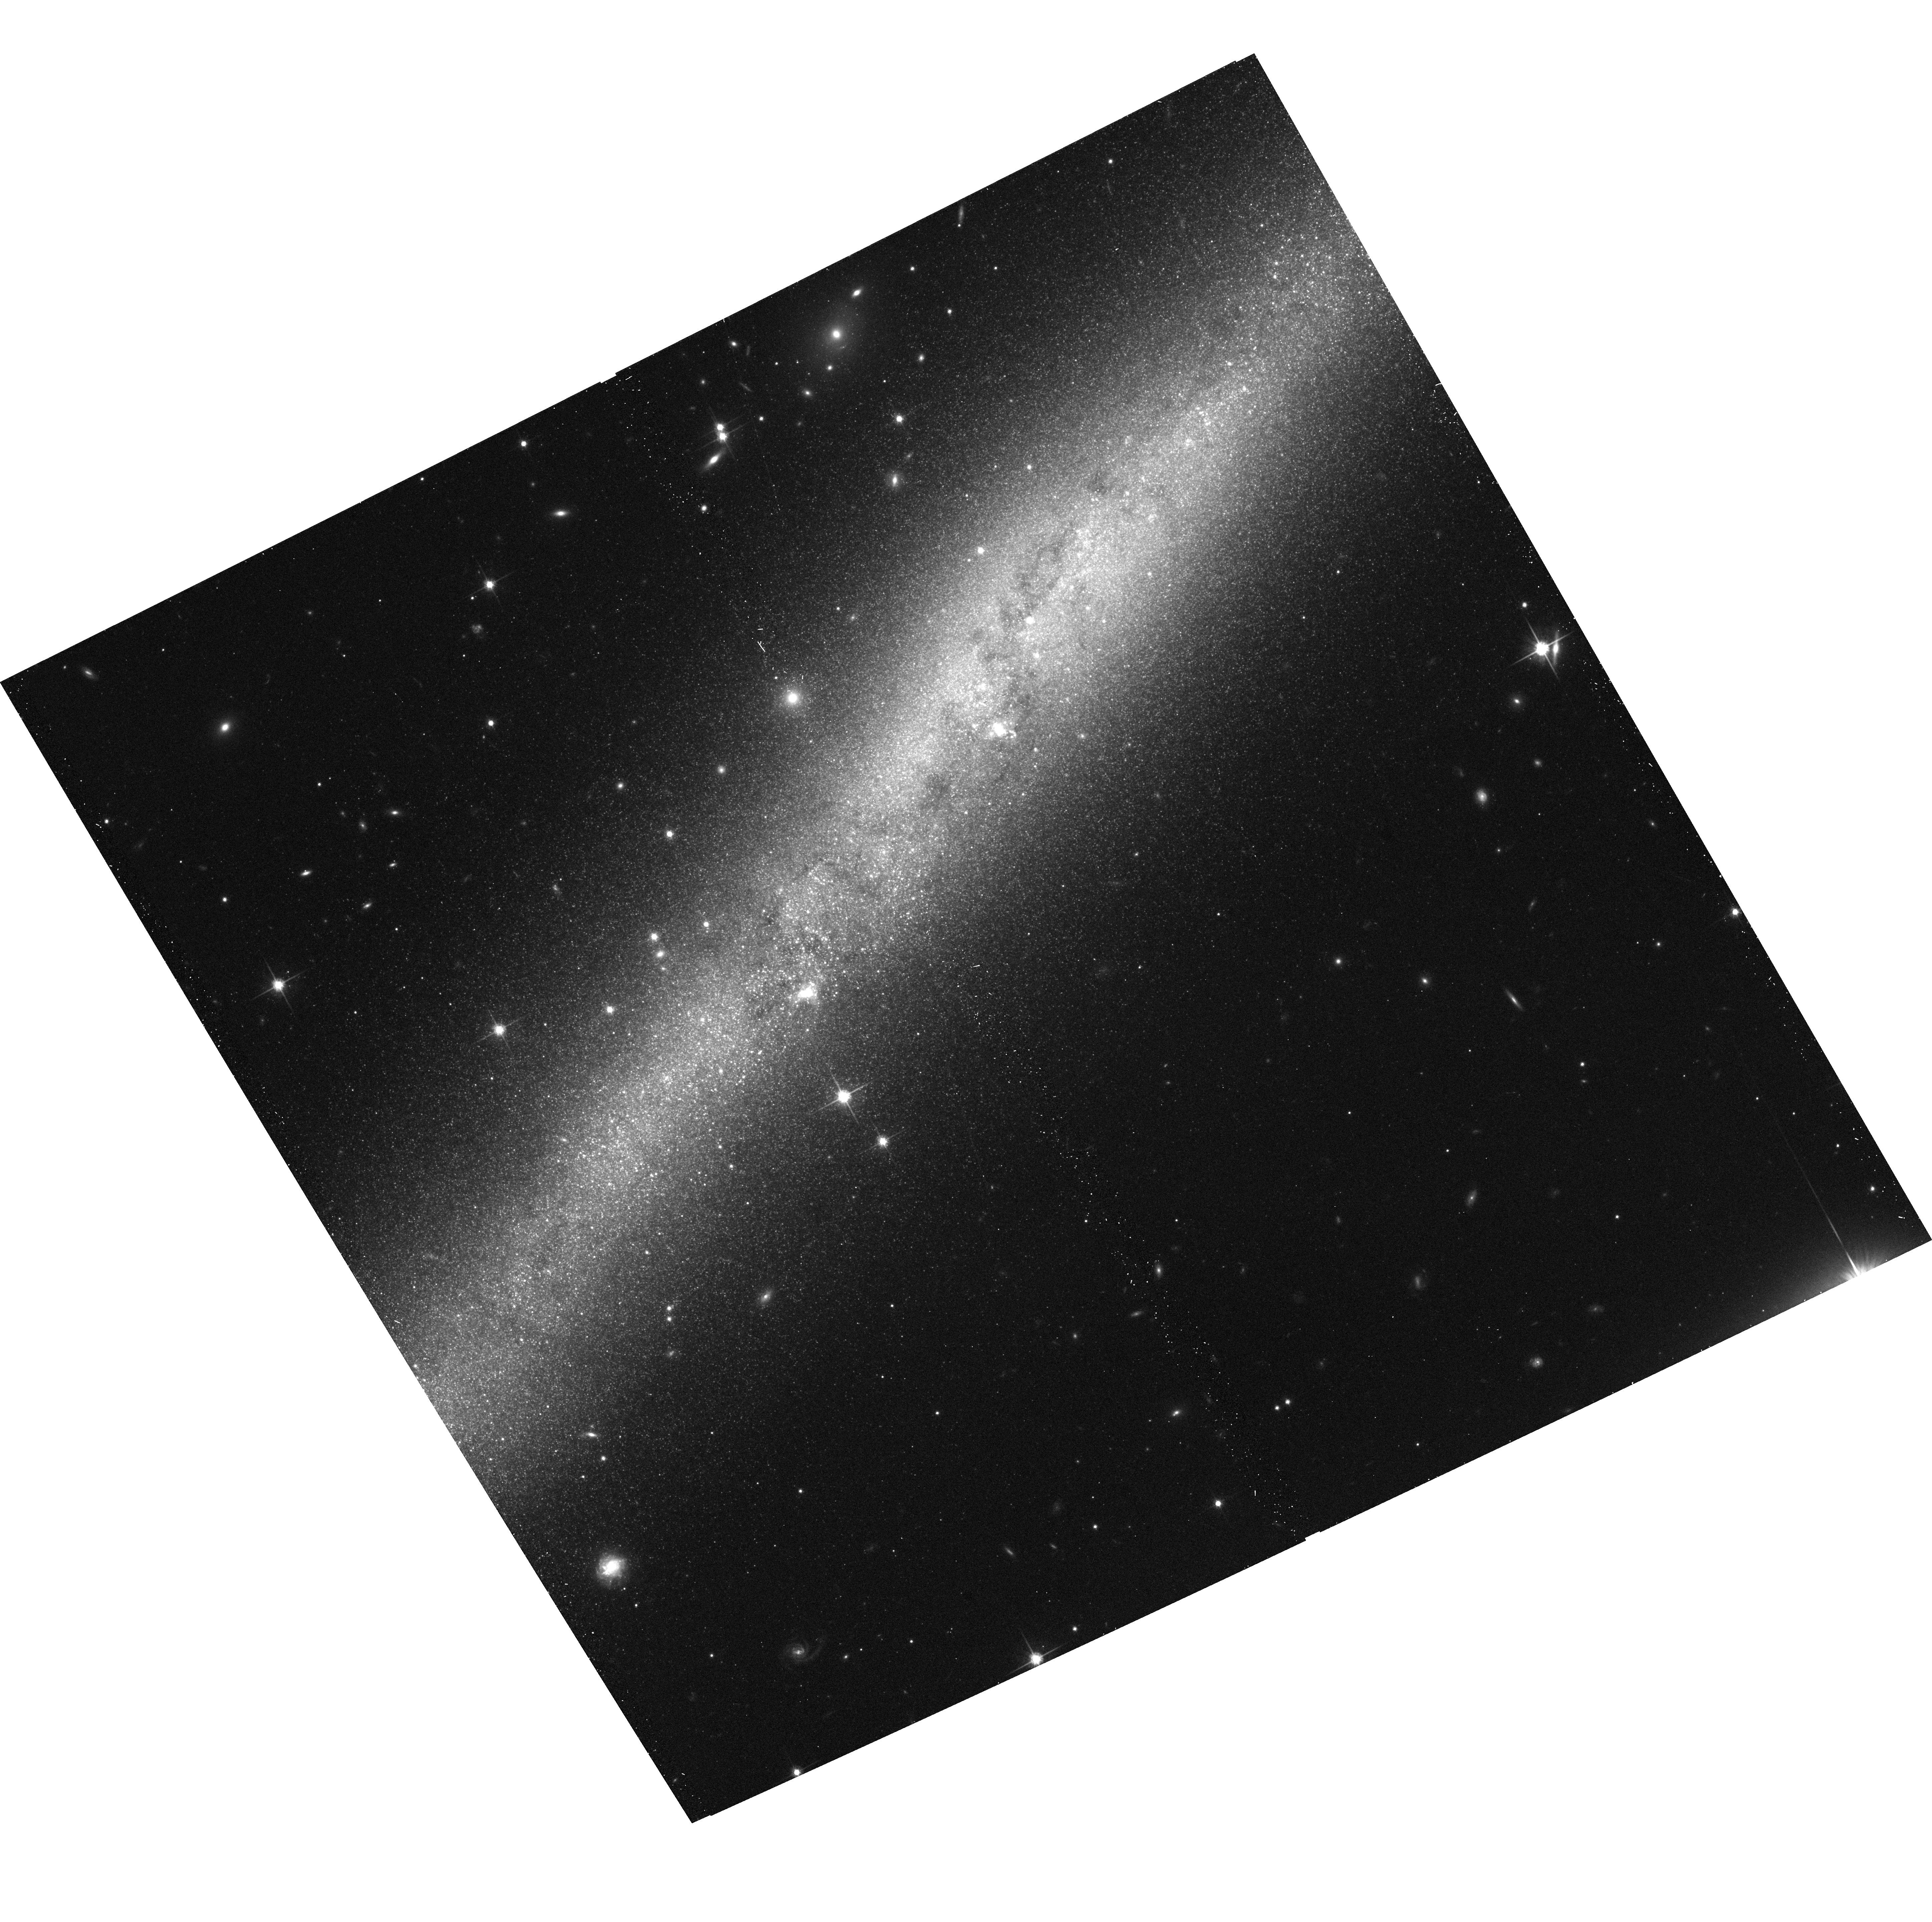
Target: IC5052. Instrument: ACS/WFC. Filter: F814W. Exposure: 12 min. Observation ID: hst_9765_39_acs_wfc_f814w_j8r339

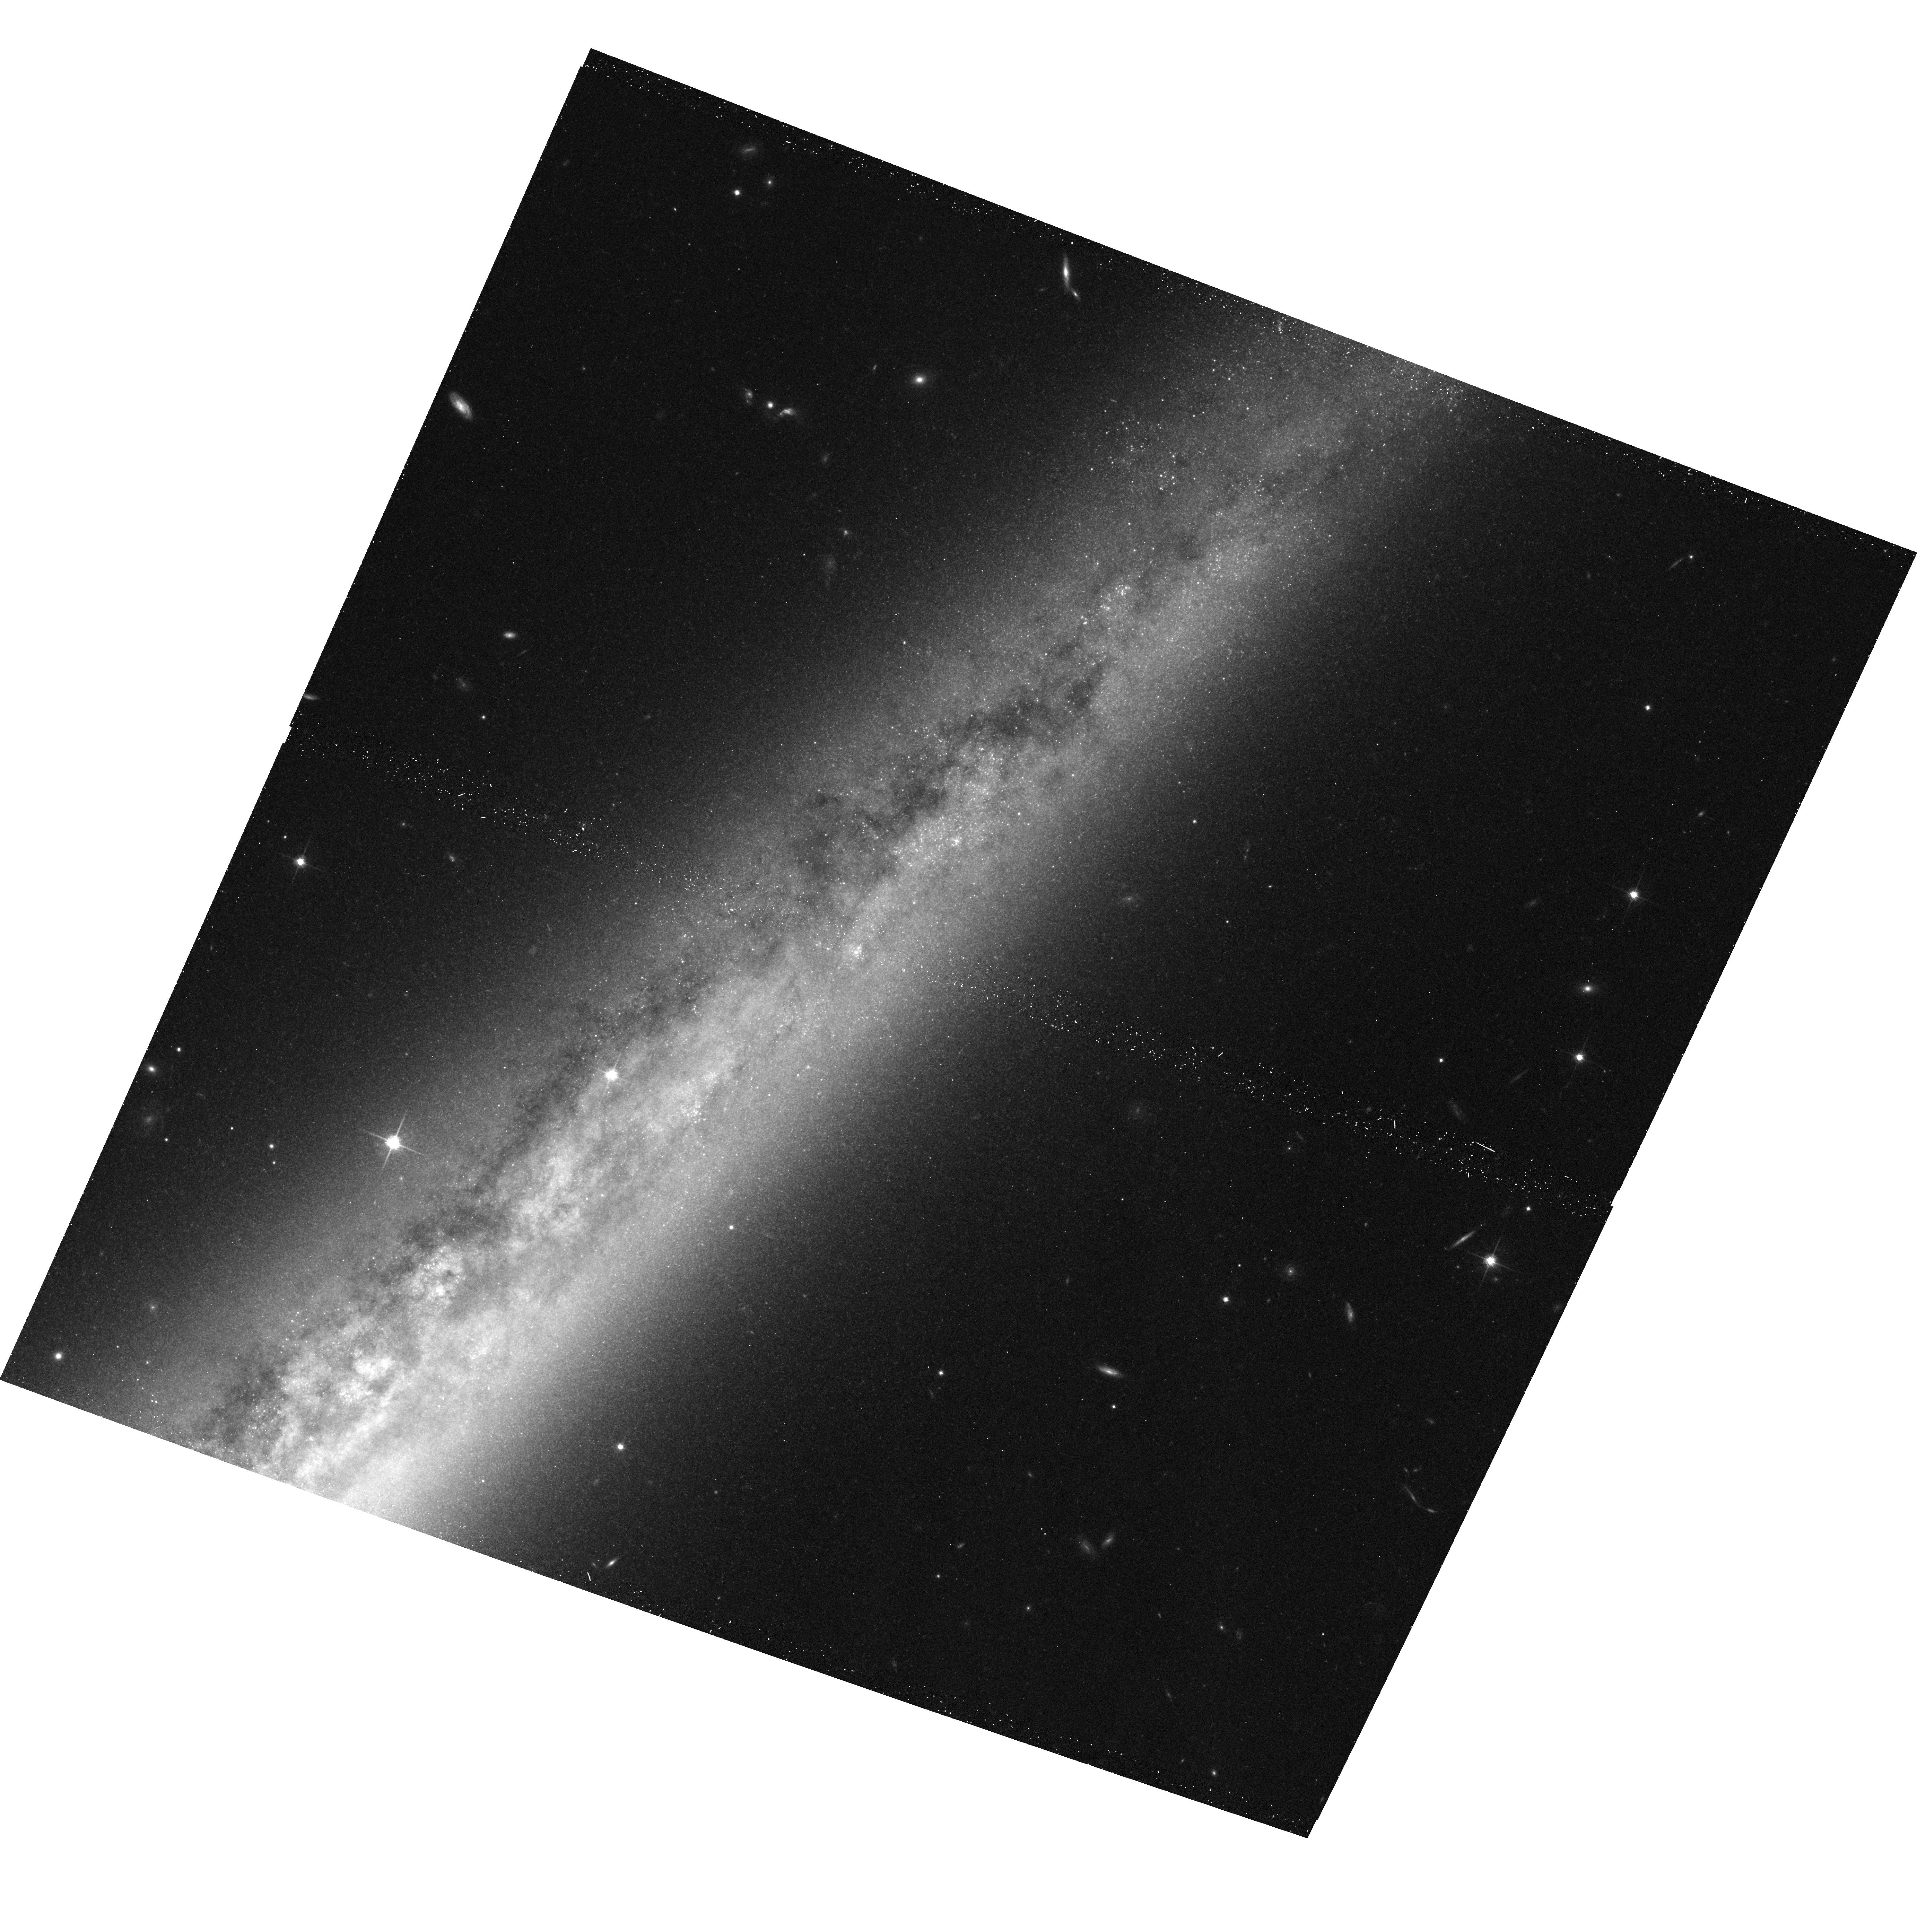
Target: NGC4565. Instrument: ACS/WFC. Filter: F814W. Exposure: 12 min. Observation ID: hst_9765_29_acs_wfc_f814w_j8r329

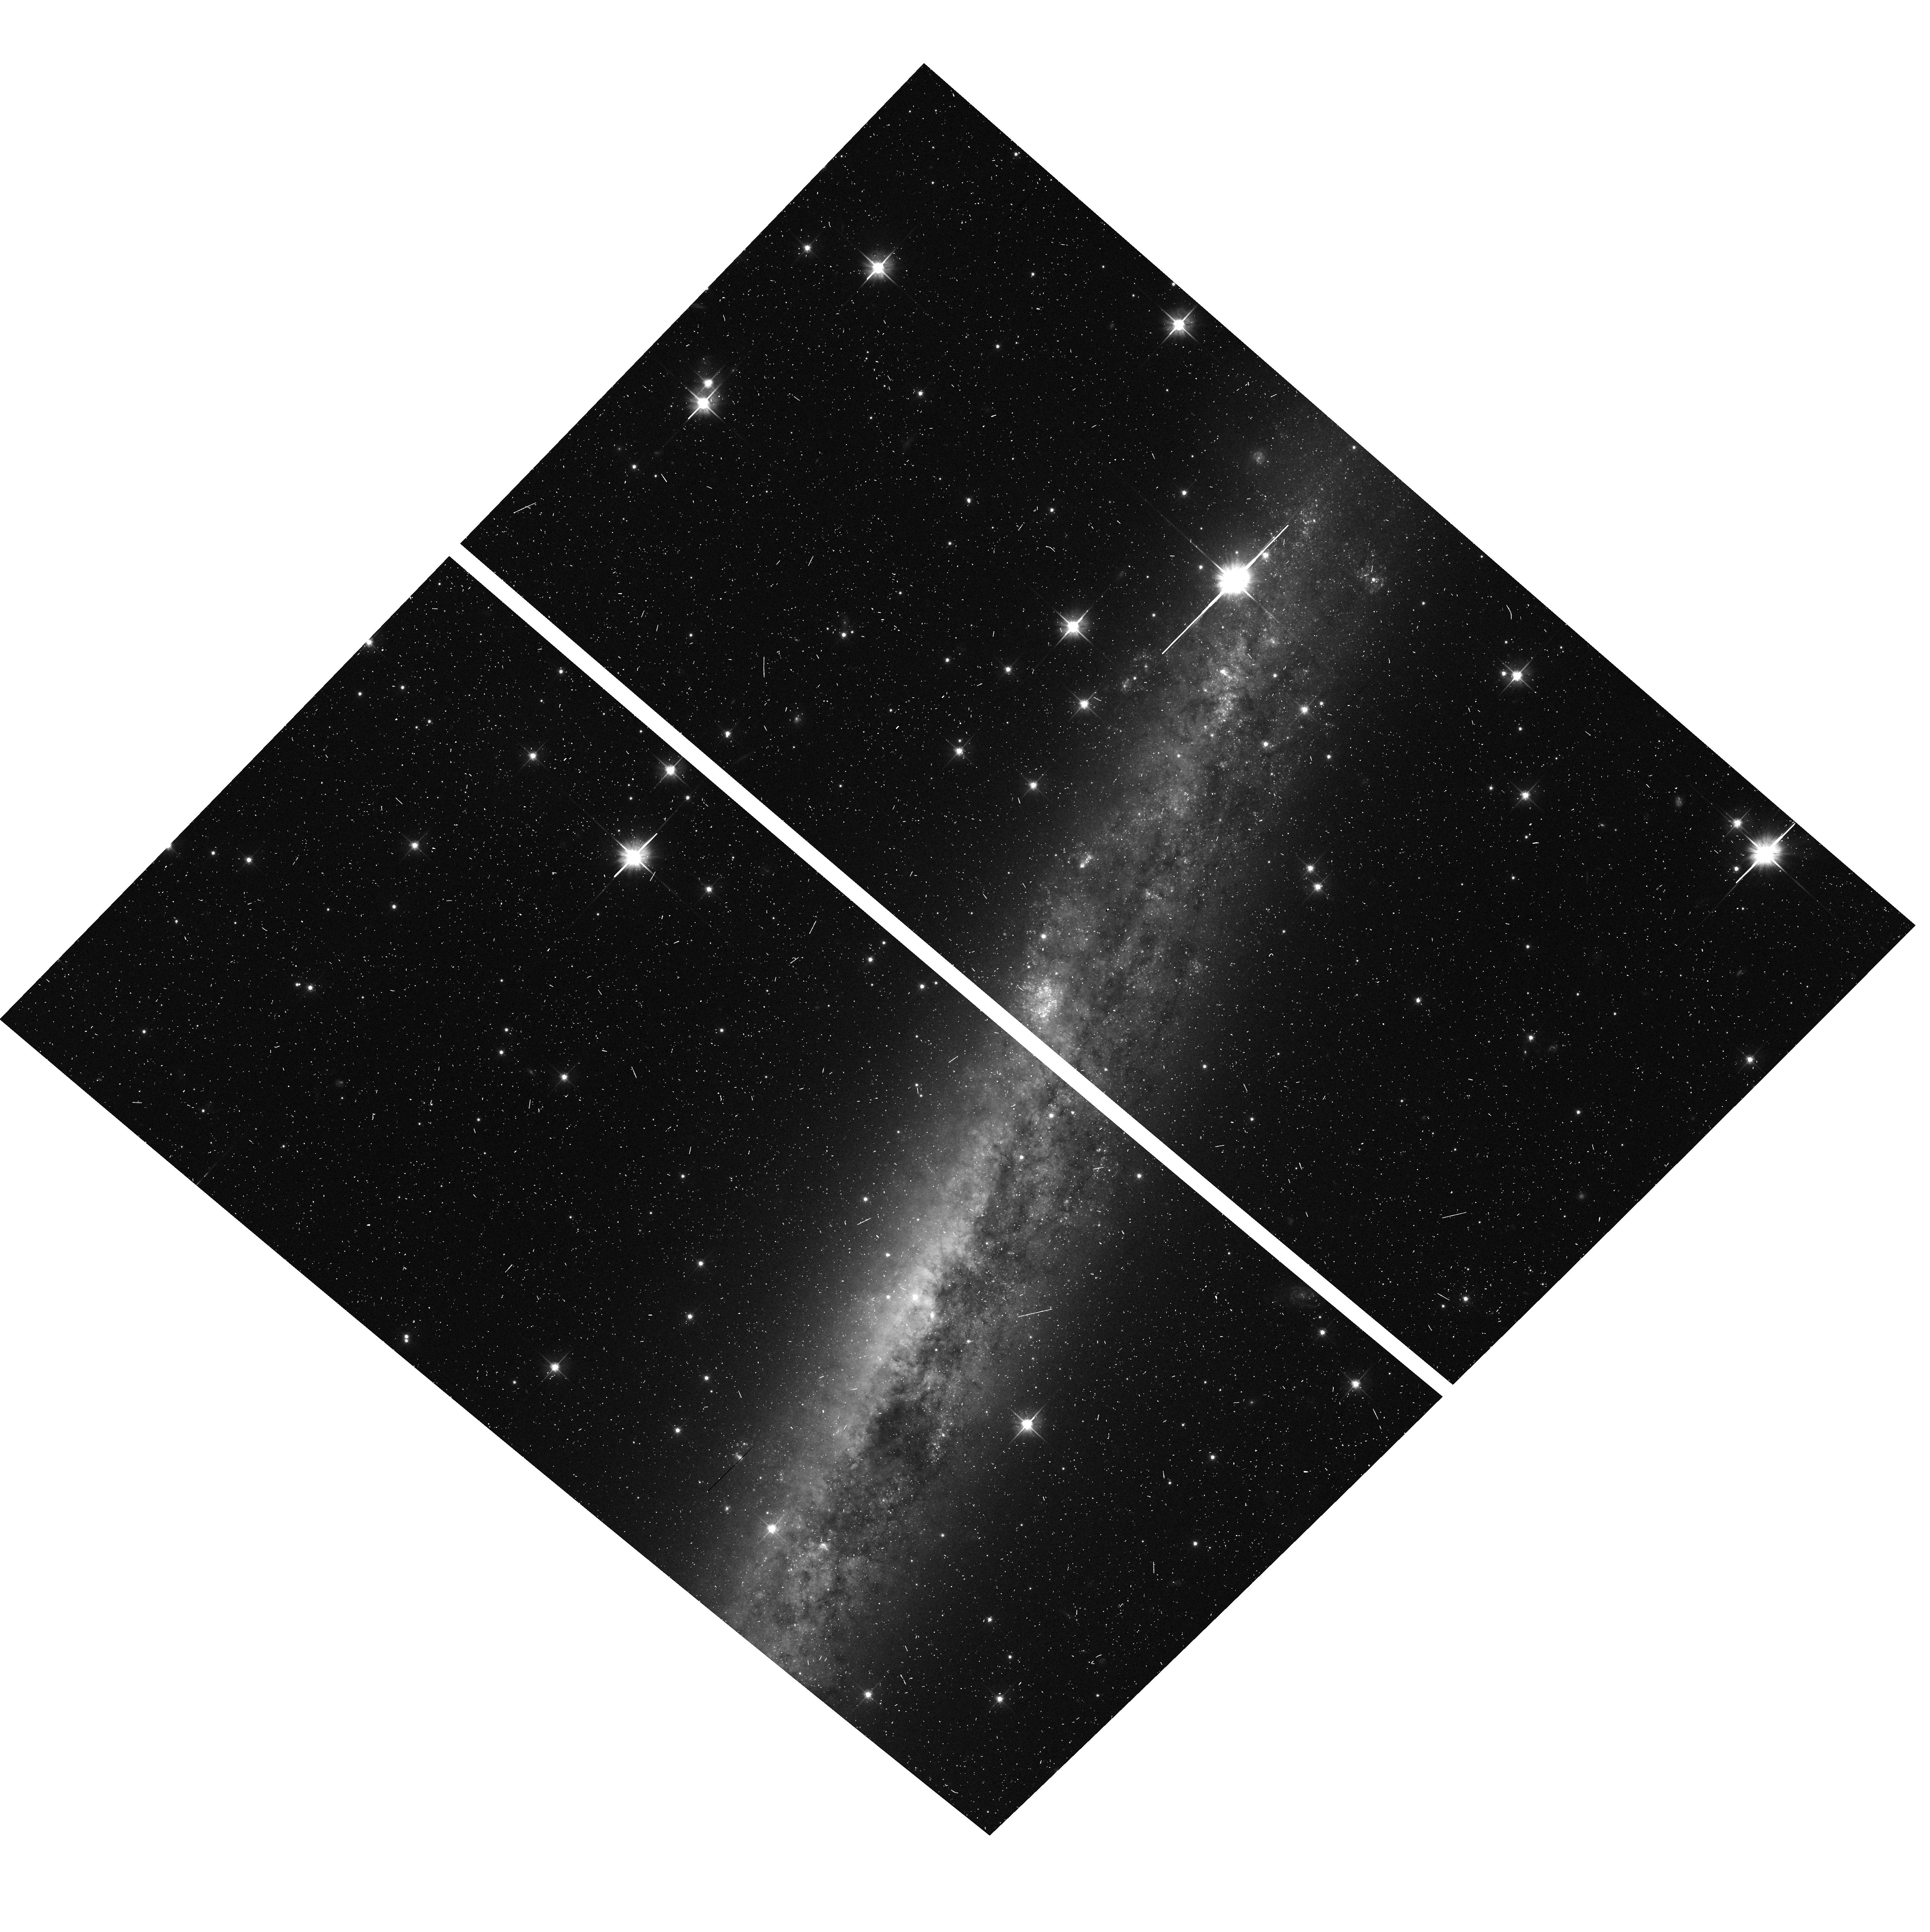
Target: IRAS07568-4942. Instrument: ACS/WFC. Filter: F606W. Exposure: 7 min. Observation ID: hst_9765_09_acs_wfc_f606w_j8r309

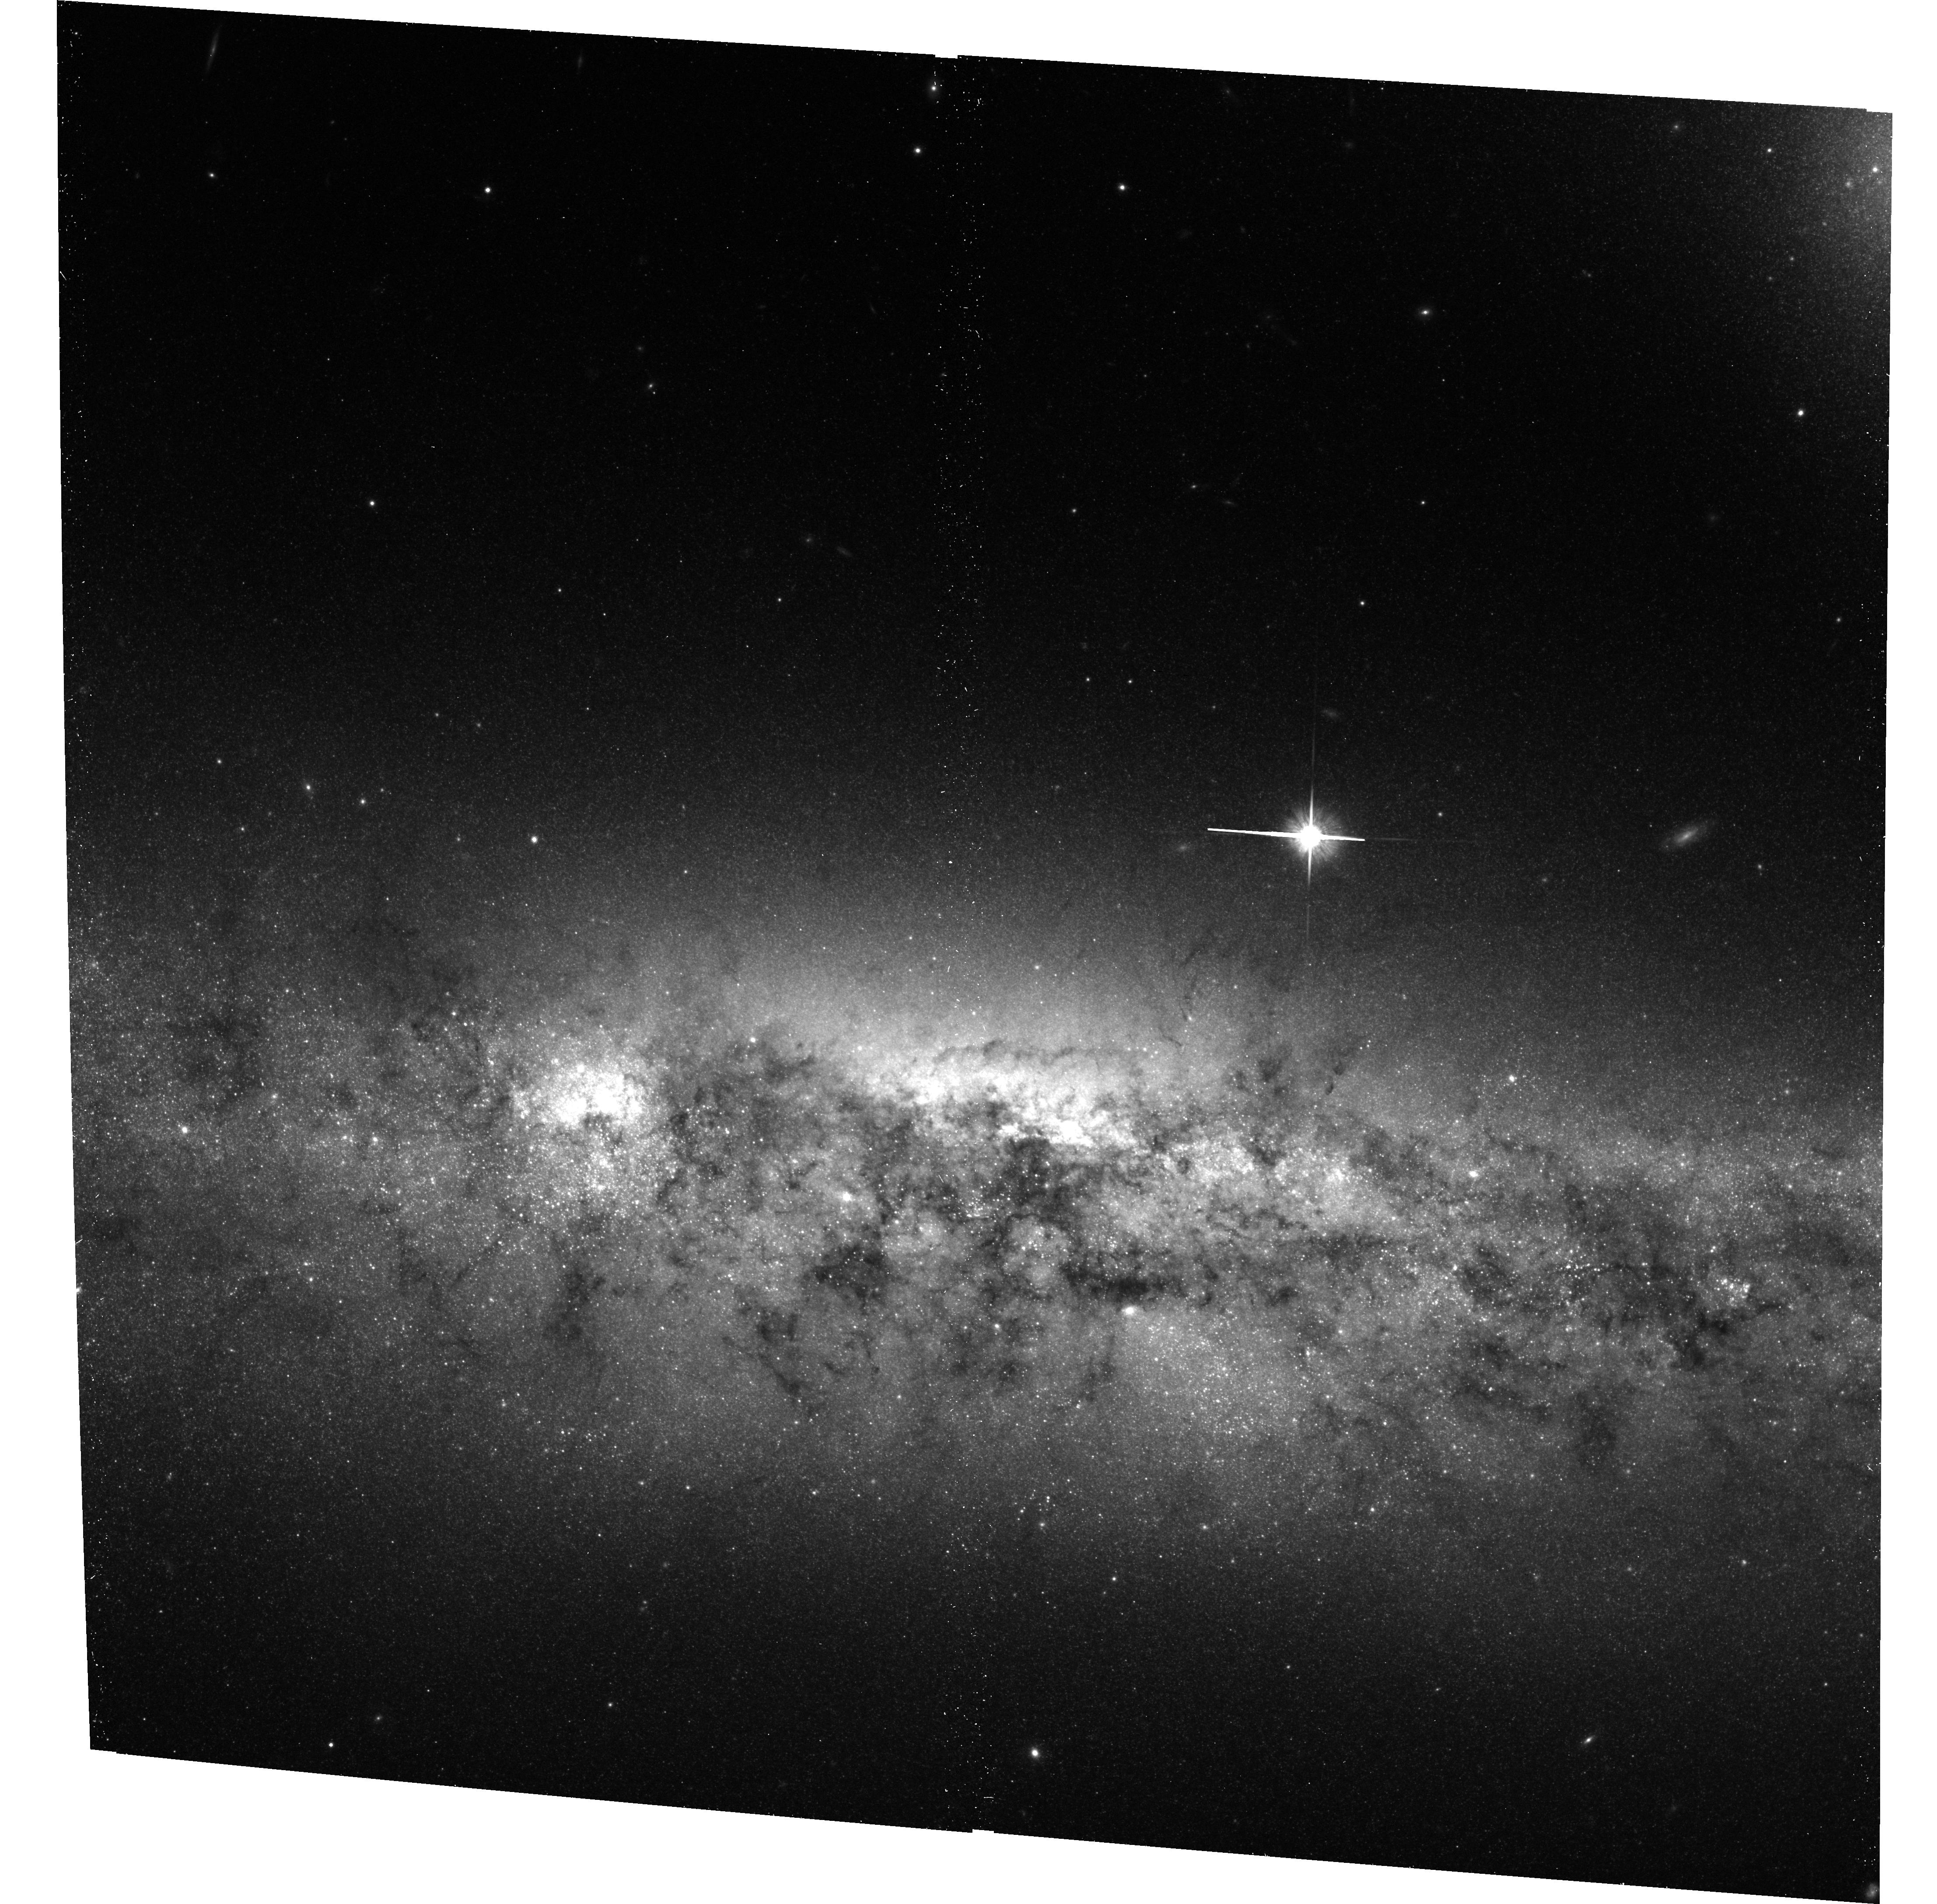
Target: NGC4631. Instrument: ACS/WFC. Filter: F814W. Exposure: 12 min. Observation ID: hst_9765_31_acs_wfc_f814w_j8r331

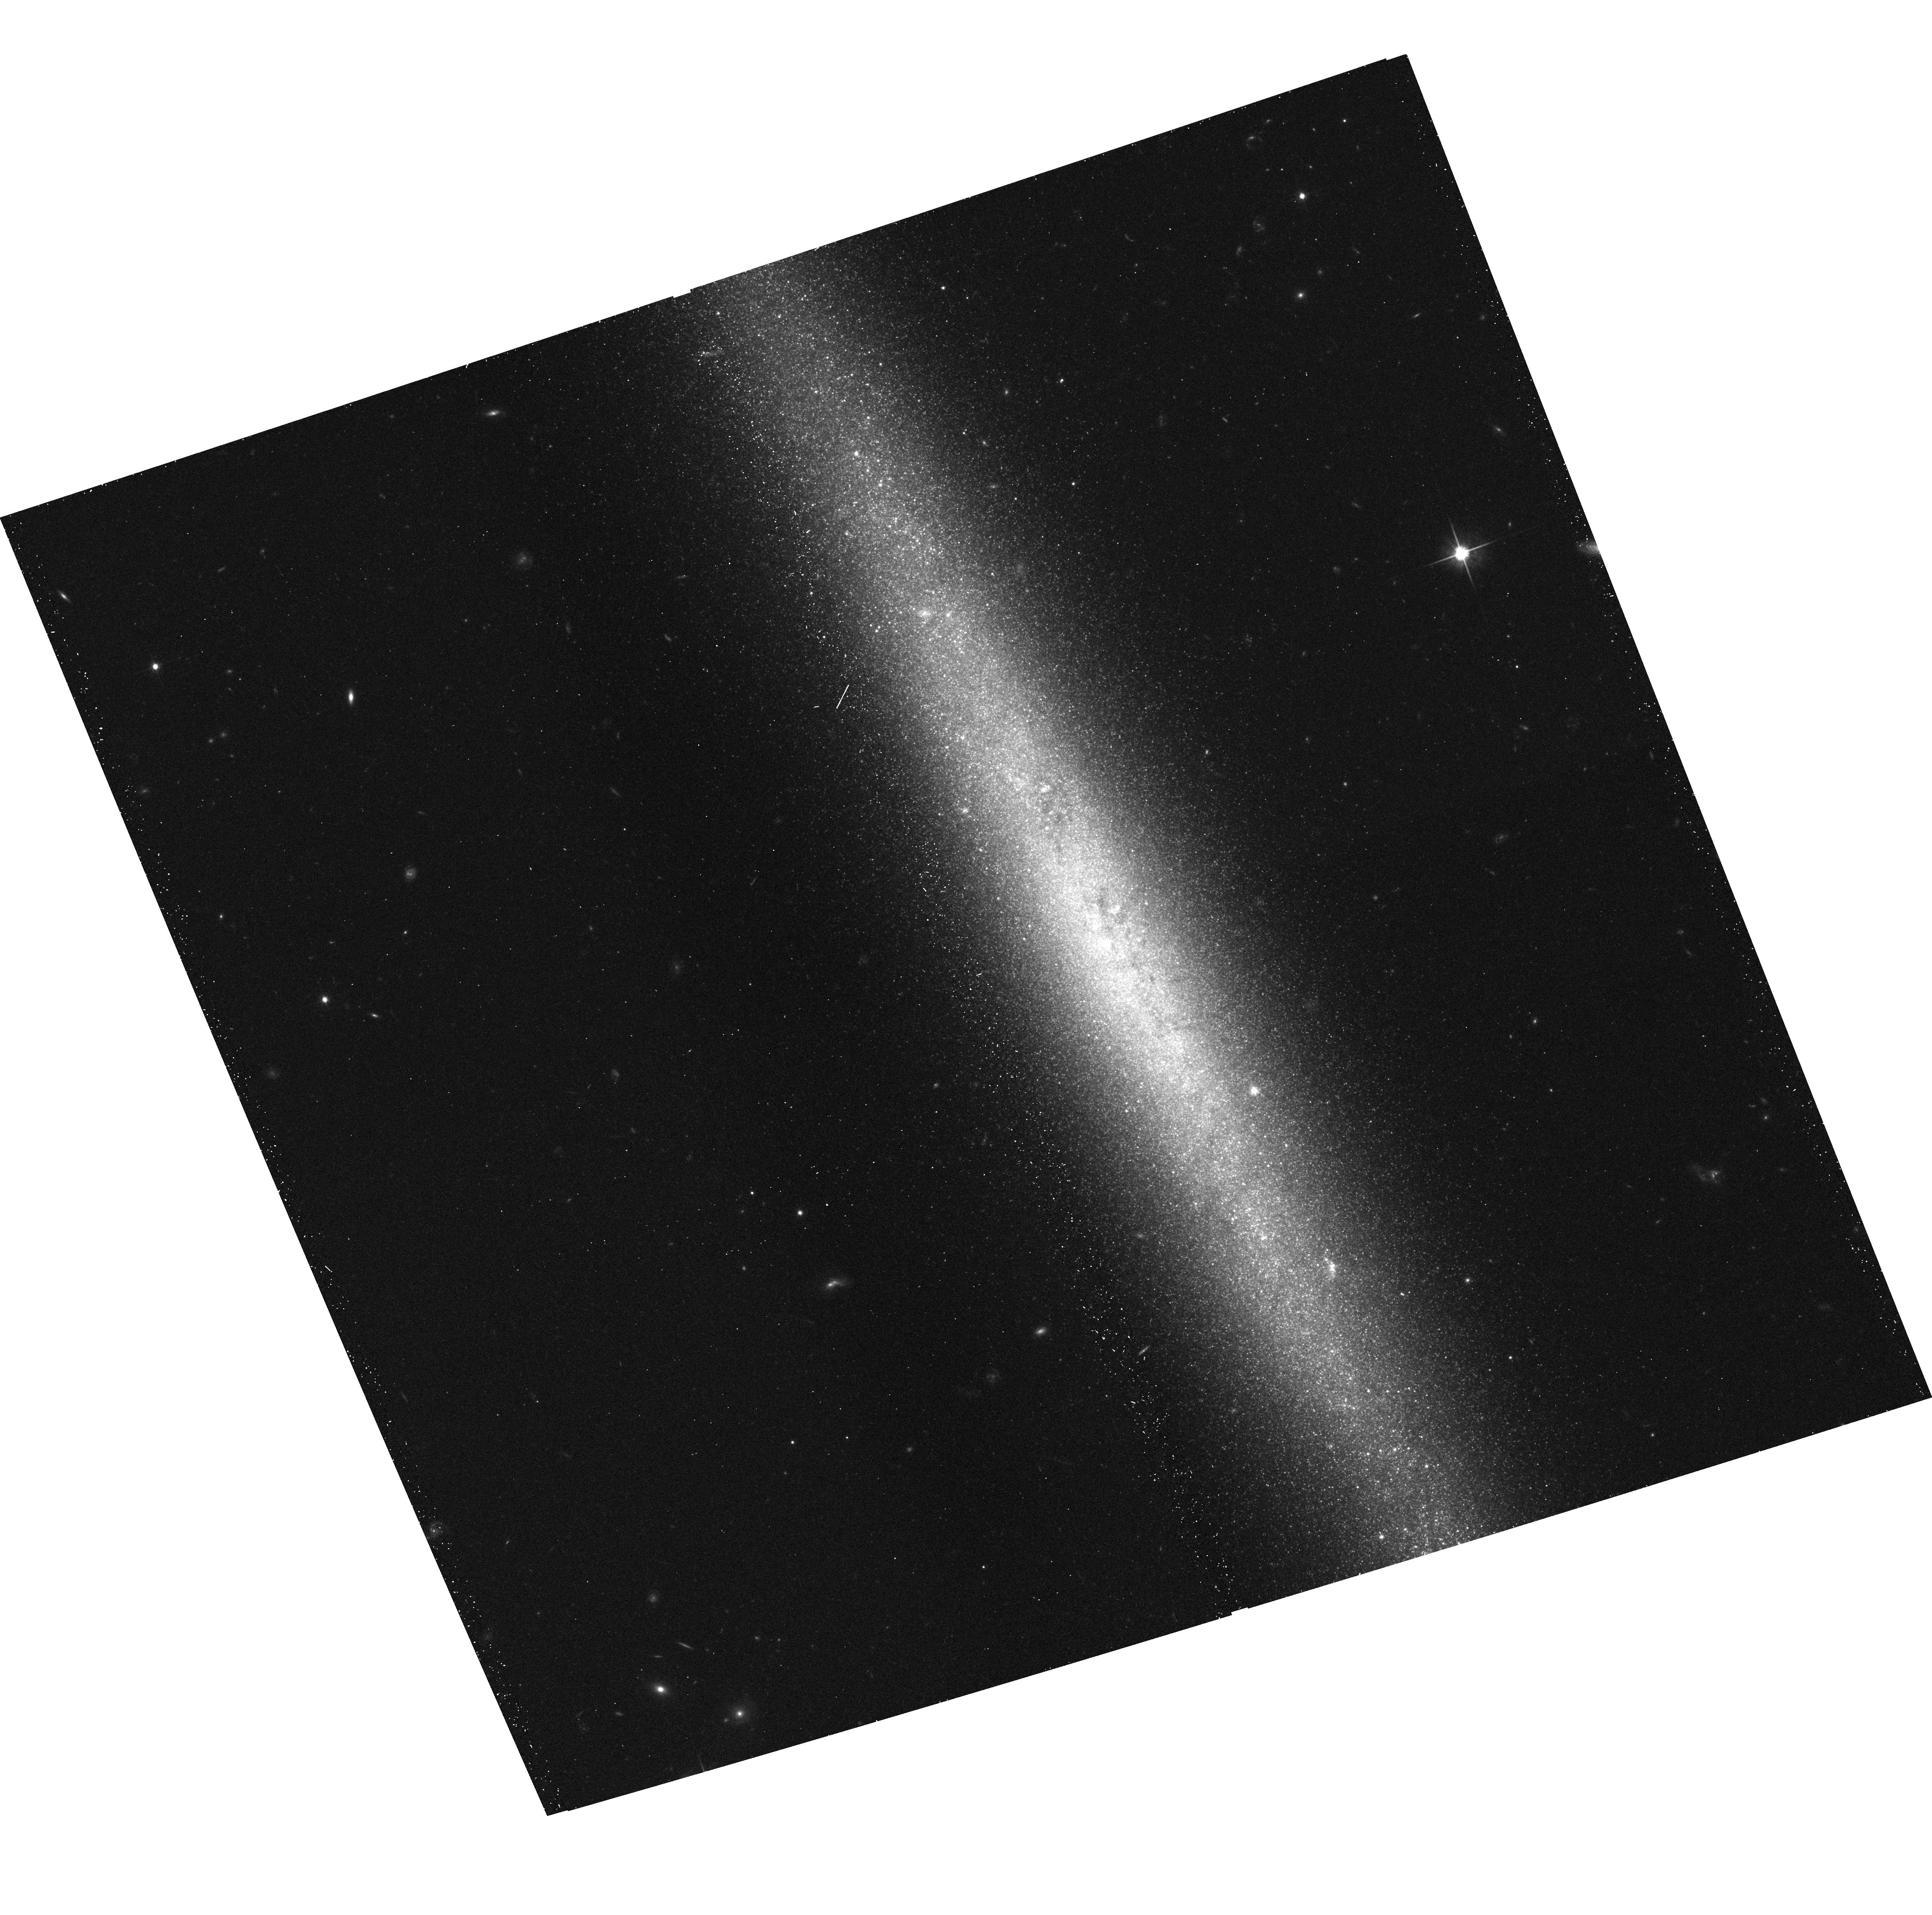
Target: NGC5023. Instrument: ACS/WFC. Filter: F814W. Exposure: 11 min. Observation ID: hst_9765_34_acs_wfc_f814w_j8r334

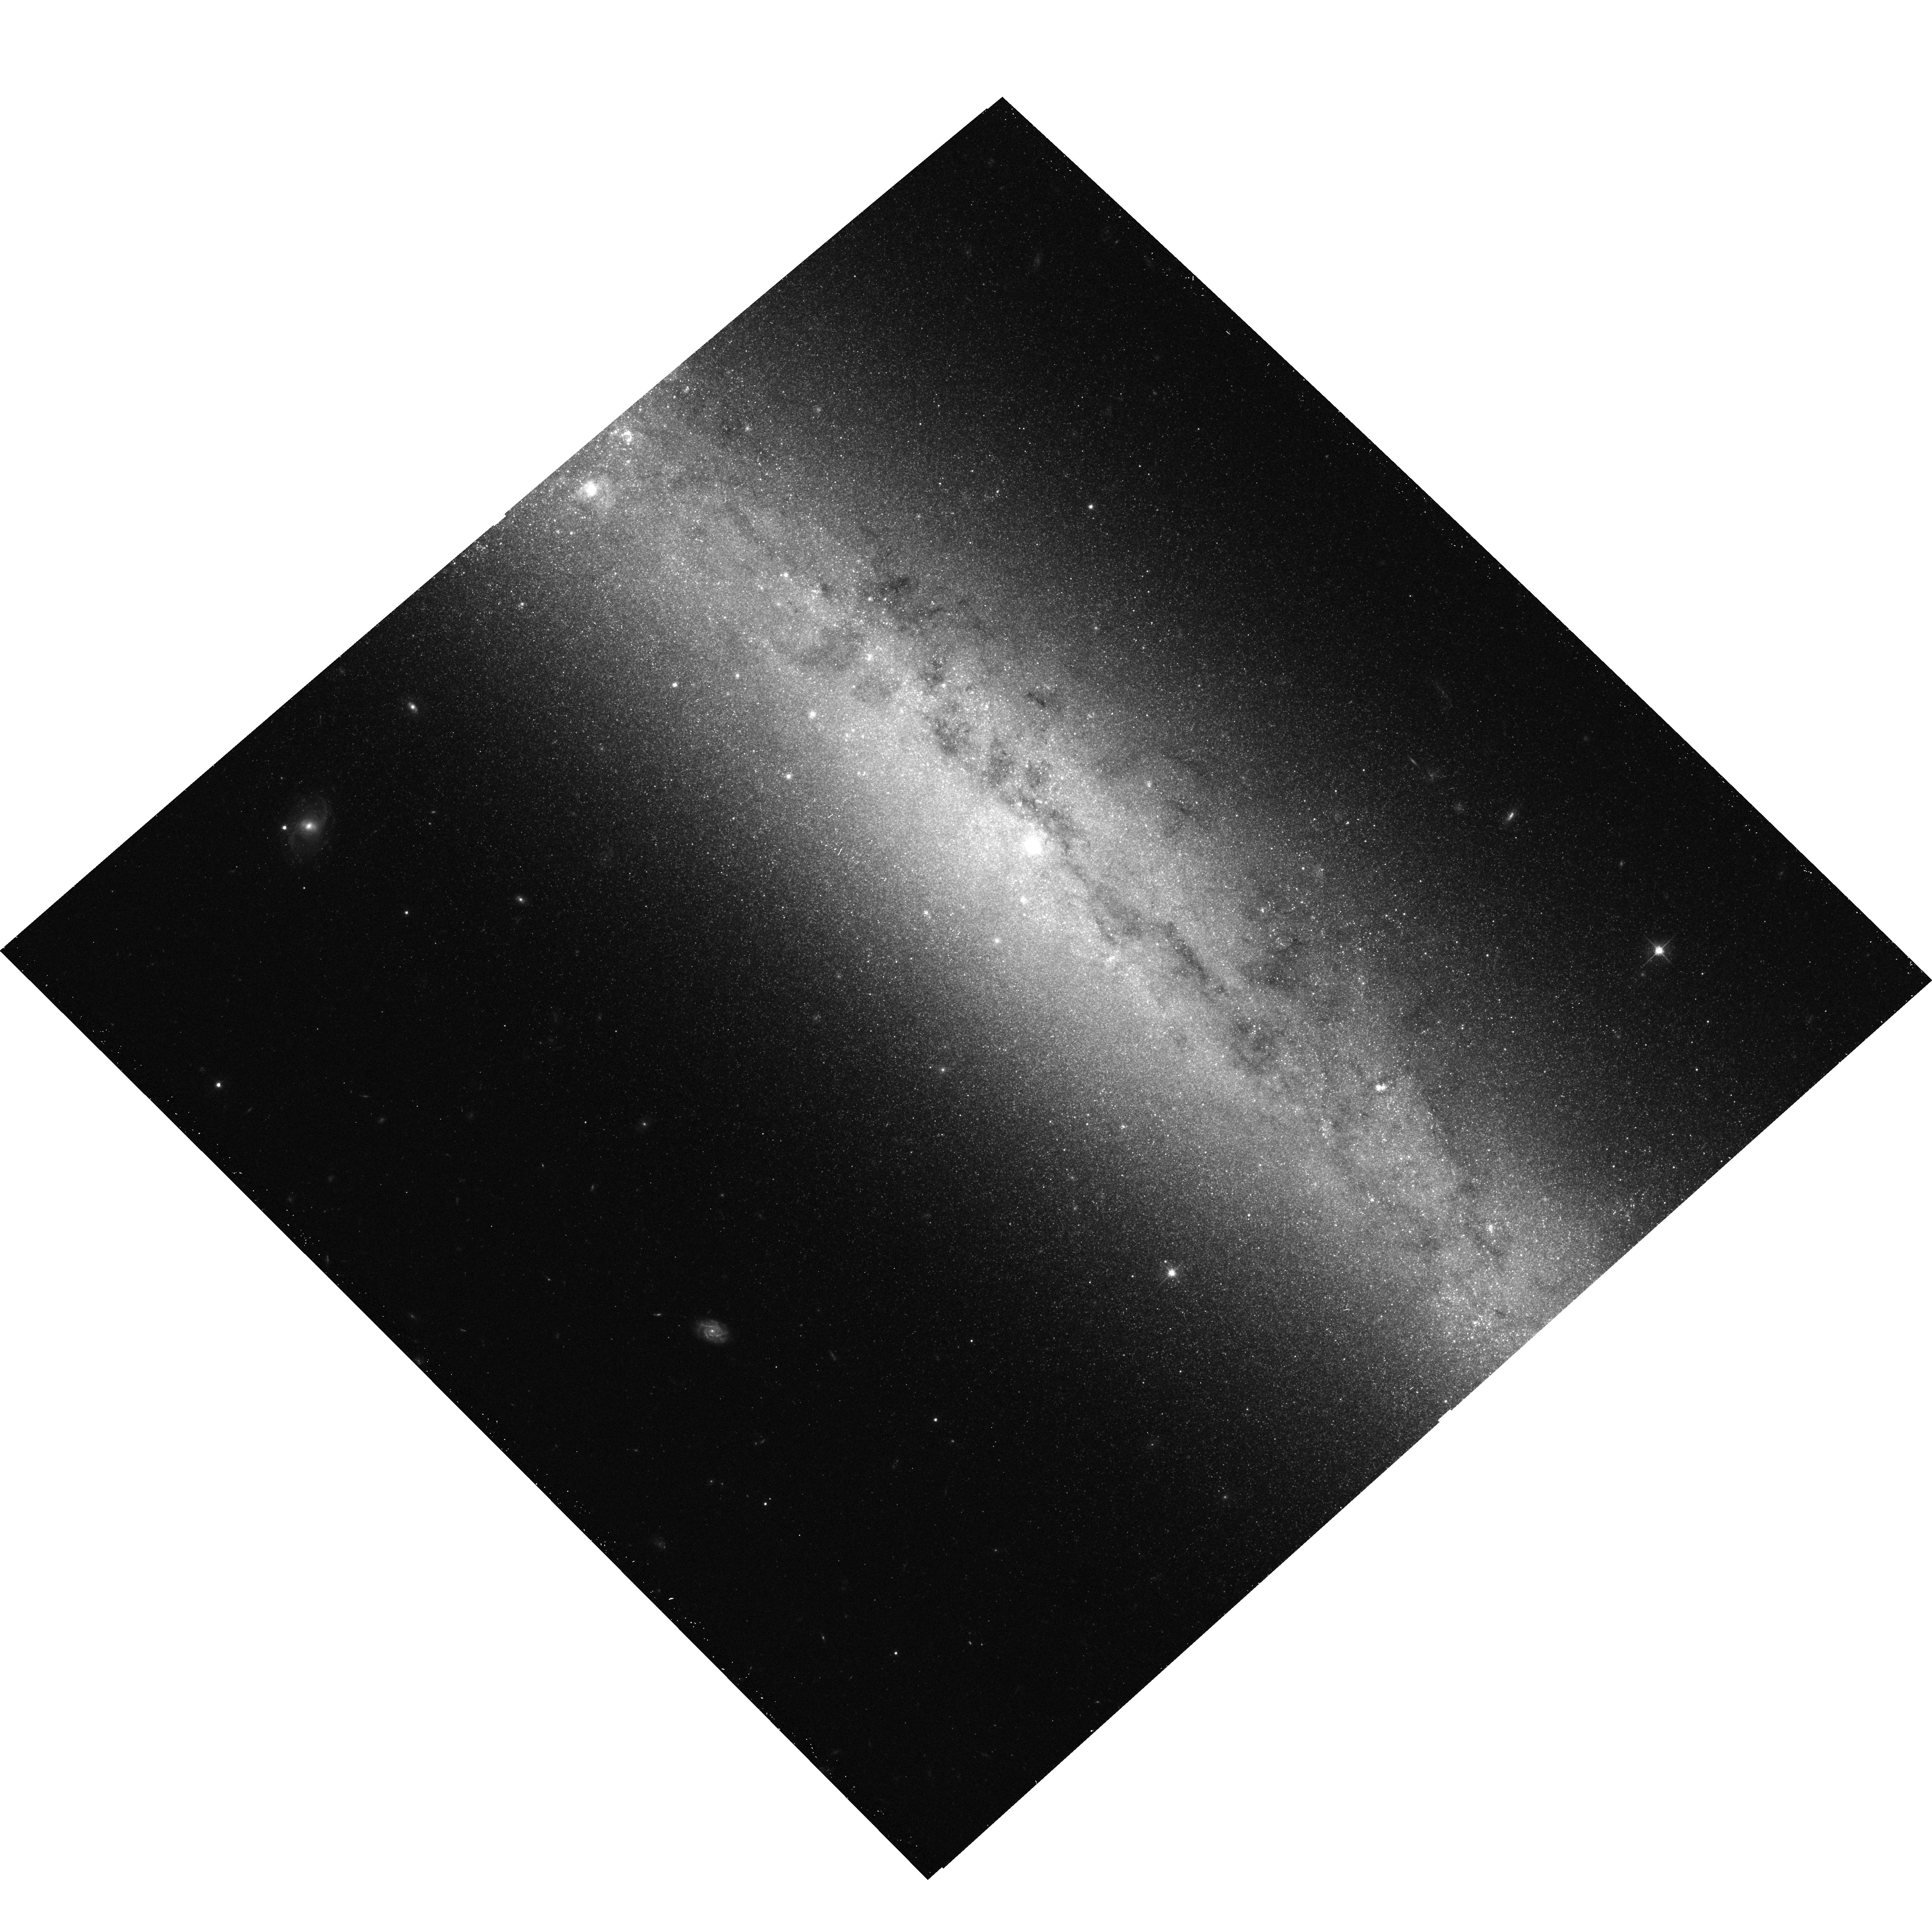
Target: NGC4244. Instrument: ACS/WFC. Filter: F606W. Exposure: 11 min. Observation ID: hst_9765_26_acs_wfc_f606w_j8r326

The Dusty ISM Substructure in Nearby Spiral Galaxies (PI: de Jong, Roelof S.)

We propose an ACS V&I imaging snapshot survey of all nearby edge-on spiral galaxies in order to measure the small scale structures in their dust extinction down to the 10pc scale. Dust and molecular gas are thightly coupled and therefore HST high resolution reddening maps can reveal information about the cold ISM phase on a scale inaccessible from the groundby any other means. We have recently discovered a sudden change in dust lane properties using ground-based data; all galaxies with rotation speeds in access of 120km/s show dust lanes, but none of the slower rotators does. This transition may be caused by a sudden change in the state of the multiphase ISM, and HST resolution imaging is needed to fully quantify this effect. Analysis will consist of full radiative transfer modeling of dust extinction with realistic, fractal like substructure and power spectrum analysis of the structure from the global to the 10pc scale. By observing a sample of galaxies with a range in structural parameters we can quantify how the cold ISM structure changes as function of radius, rotation speed, local surface density, et cetera. This information is duly needed with SIRTF soon providing a wealth of information on dust absorption, but lacking the resolution to determine the small scale distribution of the dust.